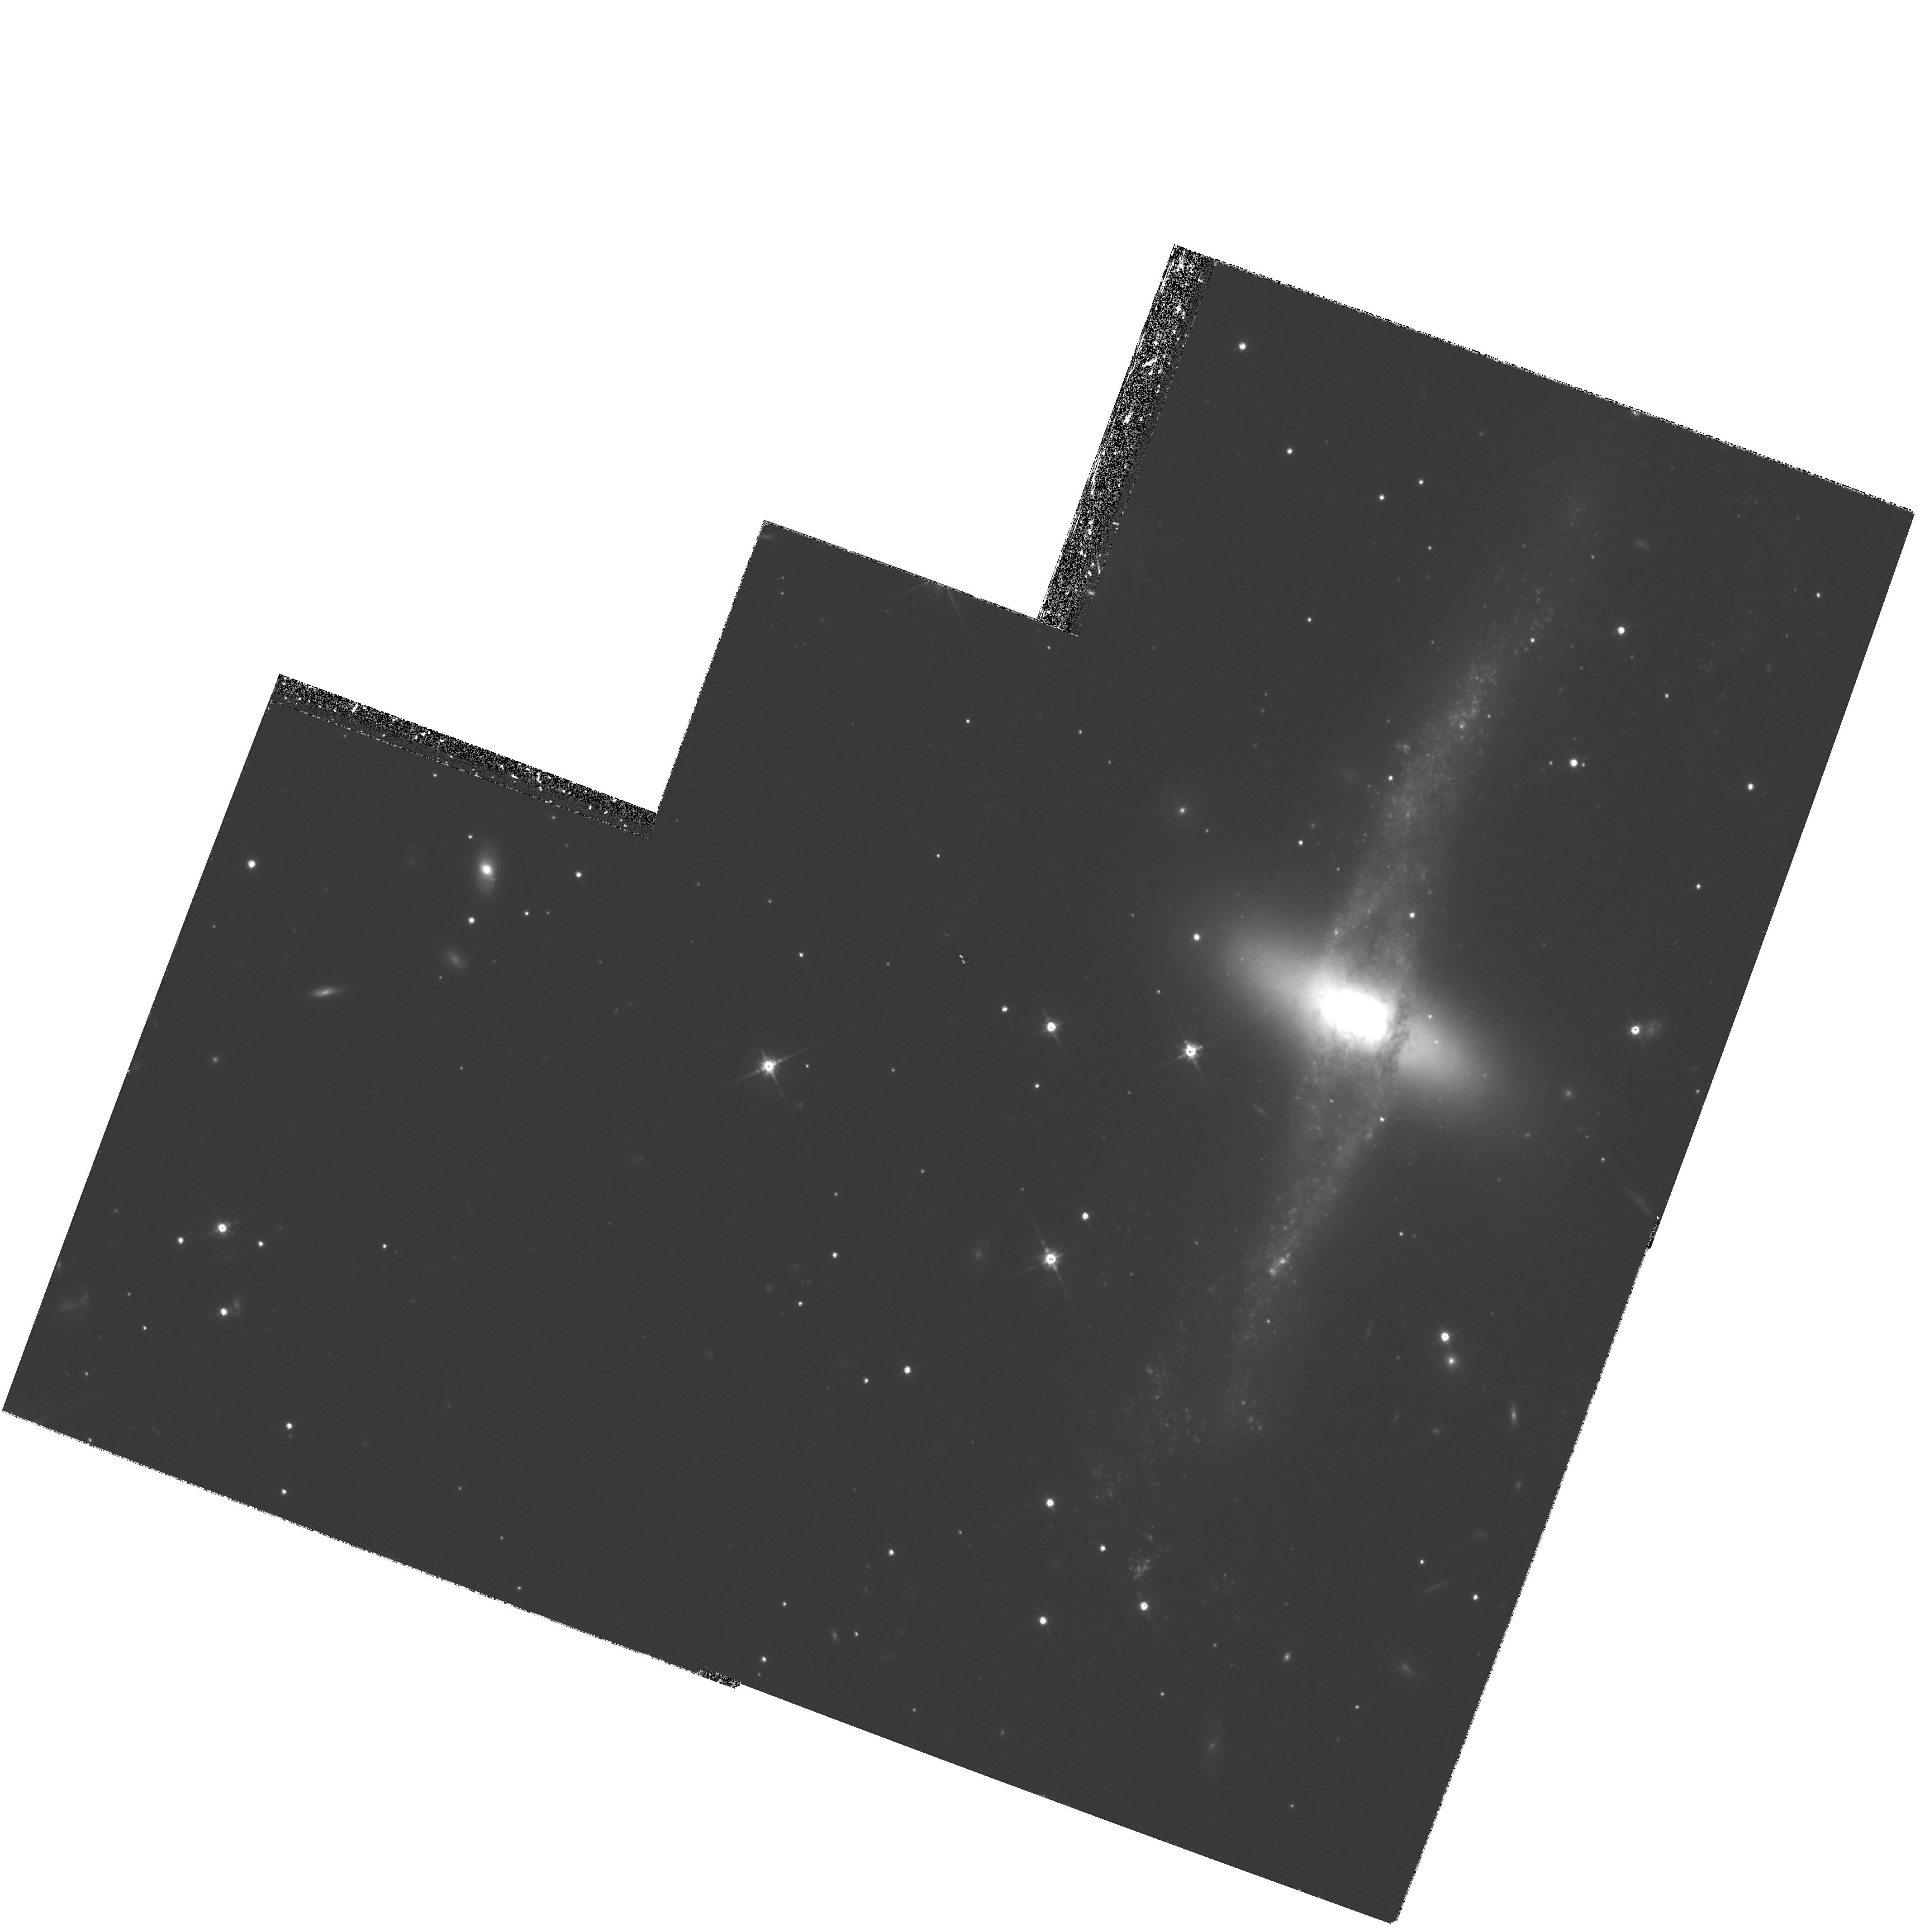
Target: NGC4650A
Instrument: WFPC2/PC
Filter: F814W
Exposure: 2.1 h
Observation ID: hst_8399_03_wfpc2_pc_f814w_u5ef03

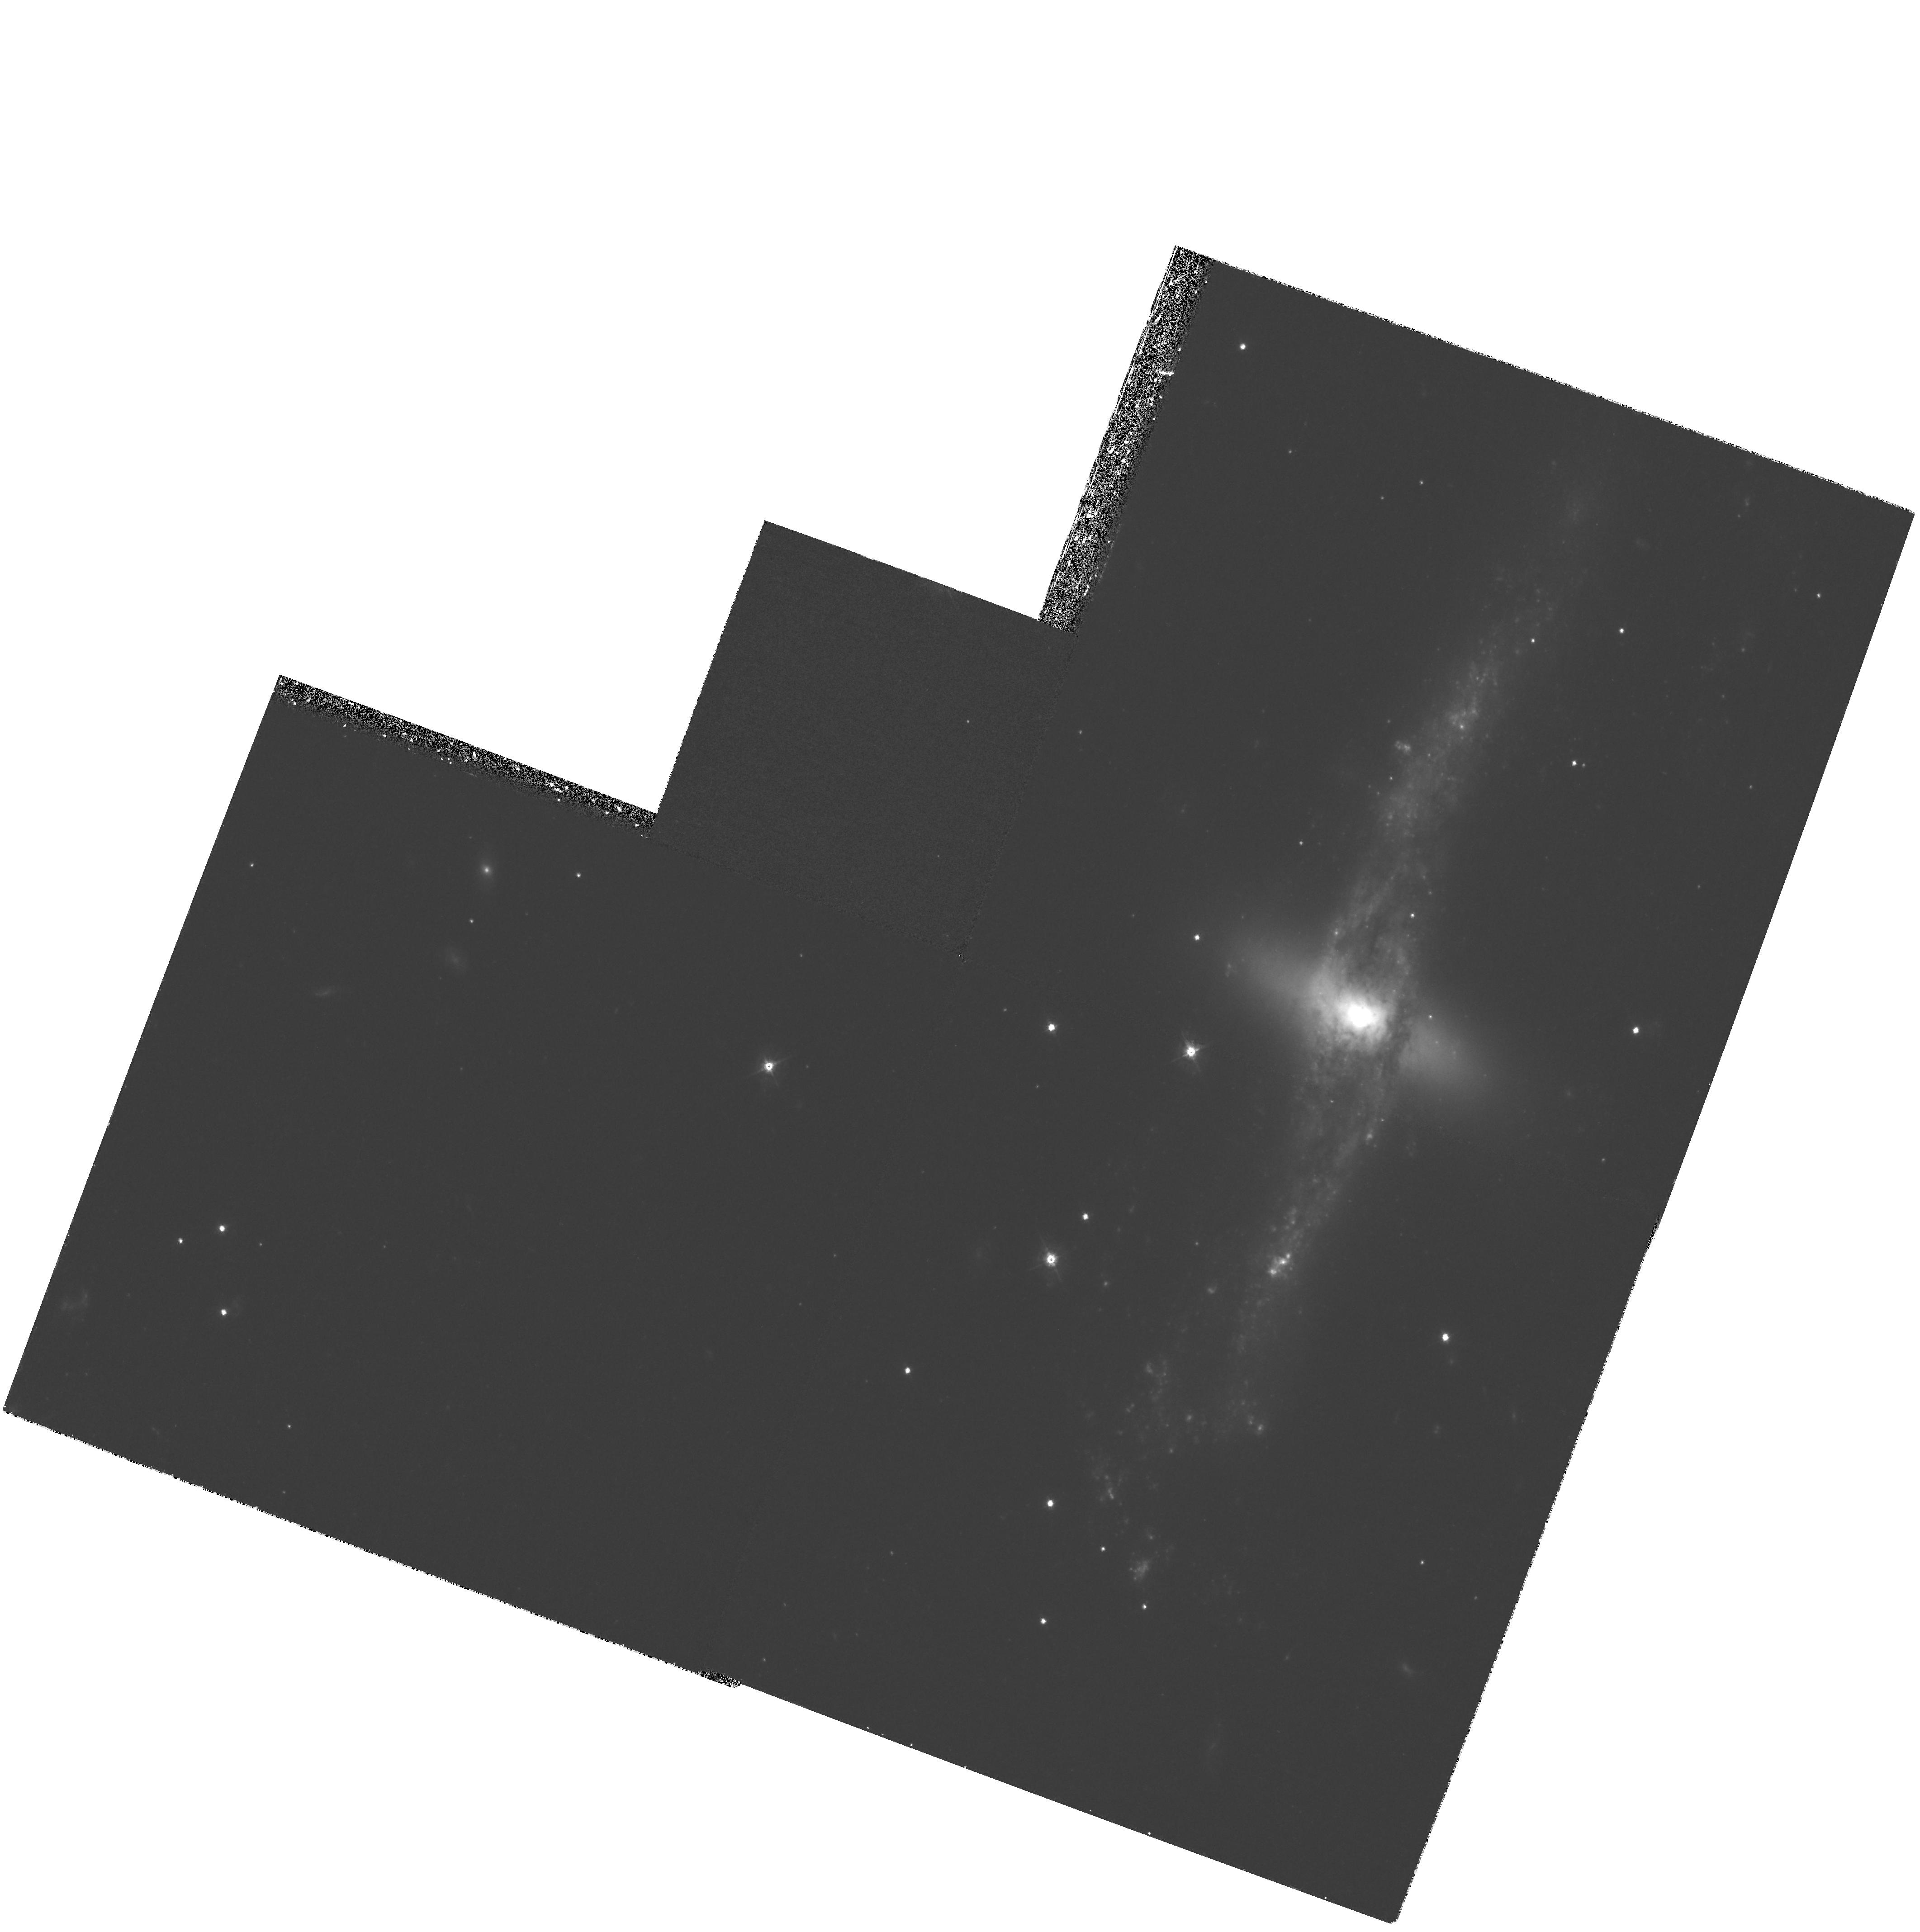
Target: NGC4650A
Instrument: WFPC2/PC
Filter: F450W
Exposure: 2.1 h
Observation ID: hst_8399_01_wfpc2_pc_f450w_u5ef01

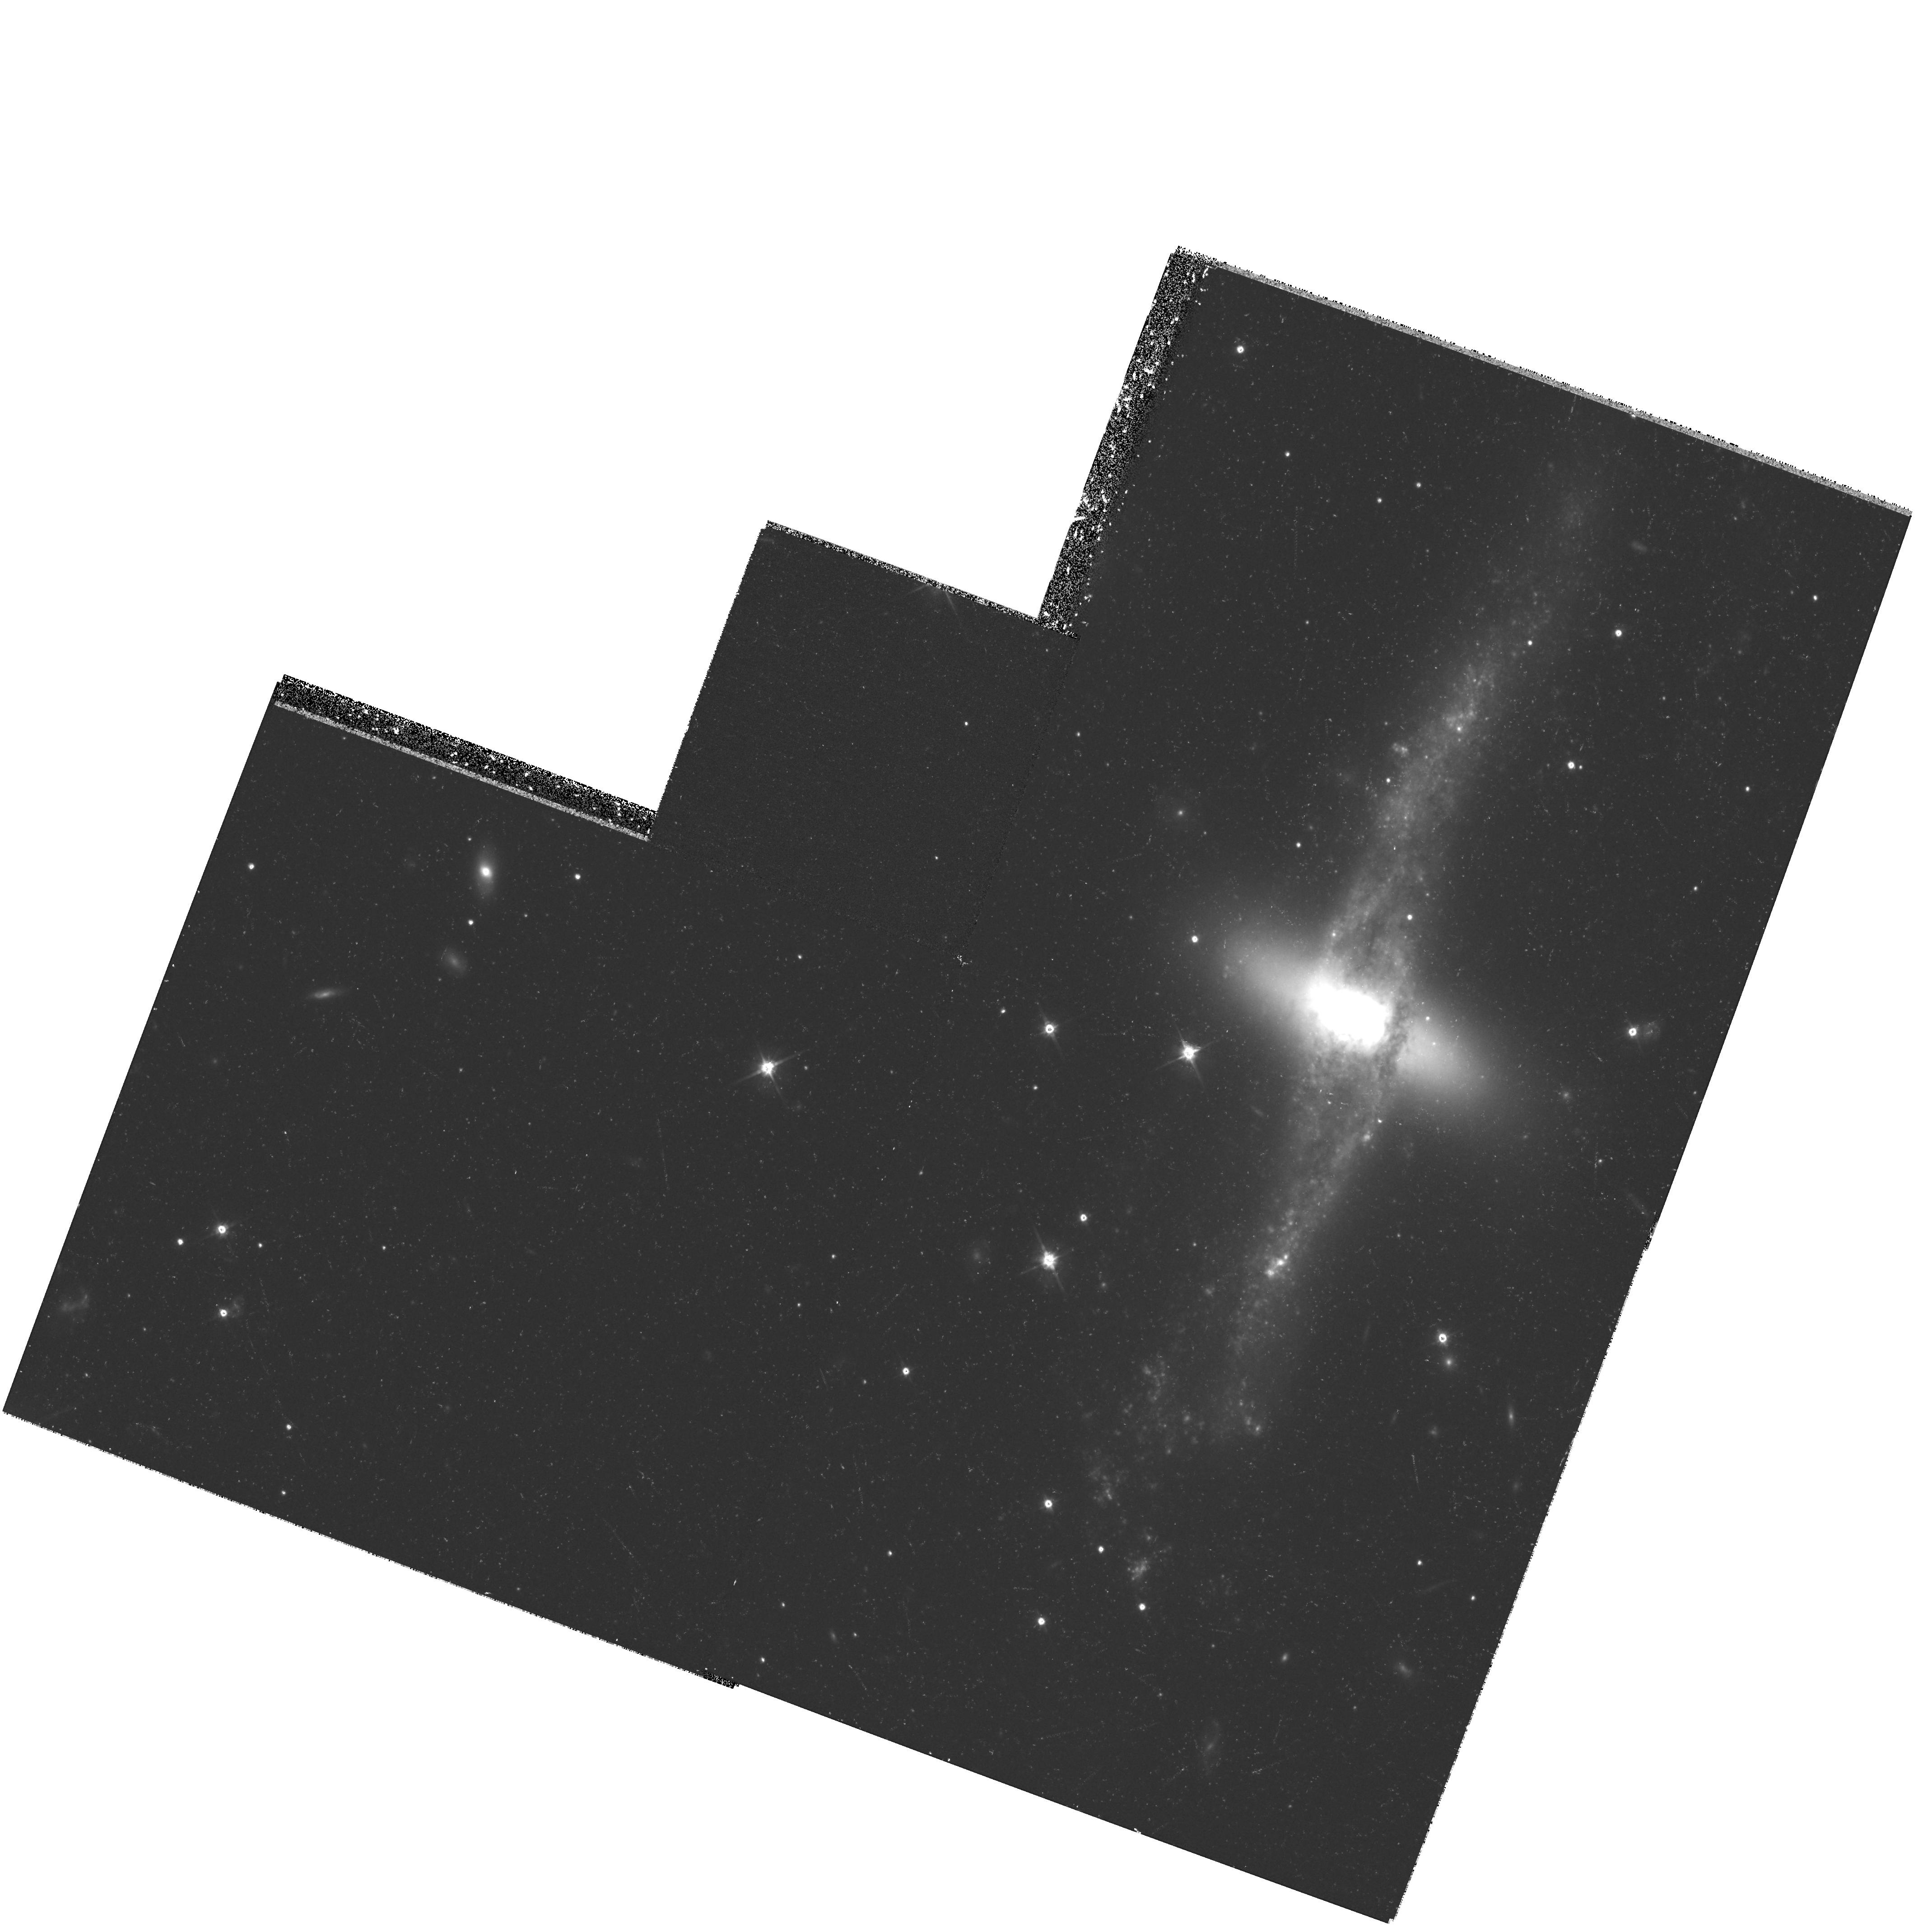
Target: NGC4650A
Instrument: WFPC2/PC
Filter: F606W
Exposure: 59 min
Observation ID: hst_8399_02_wfpc2_pc_f606w_u5ef02

Hubble Heritage observations of NGC 4650A (PI: Noll, Keith S.)

NGC 4650A is a classic example of a polar ring galaxy in which an outer disk orbits in approximately the polar plane of an inner, high surface brightness S0 galaxy. Polar ring (PR) galaxies are astrophysically important as highly visible examples of the e ffects of interactions and/or gas capture in galaxy evolution. Because they have two planes of rotation, they also provide unique opportunities to explore the extent and structures of `dark matter halos'. In this Hubble Heritage project we will provide a superb color image of NGC4650A obtained through a combination of observations in the blue, visual, and near infrared WFPC2 bandpasses. The resoltuion provided by WFPC2 will provide the first close-up view of the mysterious inner S0 disk system, as well as allowing us to explore the structural details of the larger polar disk. In this object we will search for evidence of effects of gravitational instabilities within the polar disk, ranging in spatial scale from dark cloud co mplexes to spiral arms, as a m eans to assess the importance of self-gravity within this subsystem. A dynamical analysis by Sackett and Sparke (1990, ApJ, 361, 408) as well as later imaging and kinematic investigations (Arnaboldi et al. 1997, AJ, 113, 585) suggest that the polar ring d isk could be more massive than suggested by HI and optical observations. This information will lead to a better understanding of the degree to which the dark matter is dominant far above the midplane of the central galaxy in NGC4650A. Our program is also designed to explore characteristics of small scale features within this unusual galaxy. For example, since PRs may result form mergers or interactions between galaxies, we need to be alert to the presence of aging super star clusters (or younger globular clusters) as well as the possibility of nuclear region anomalies.